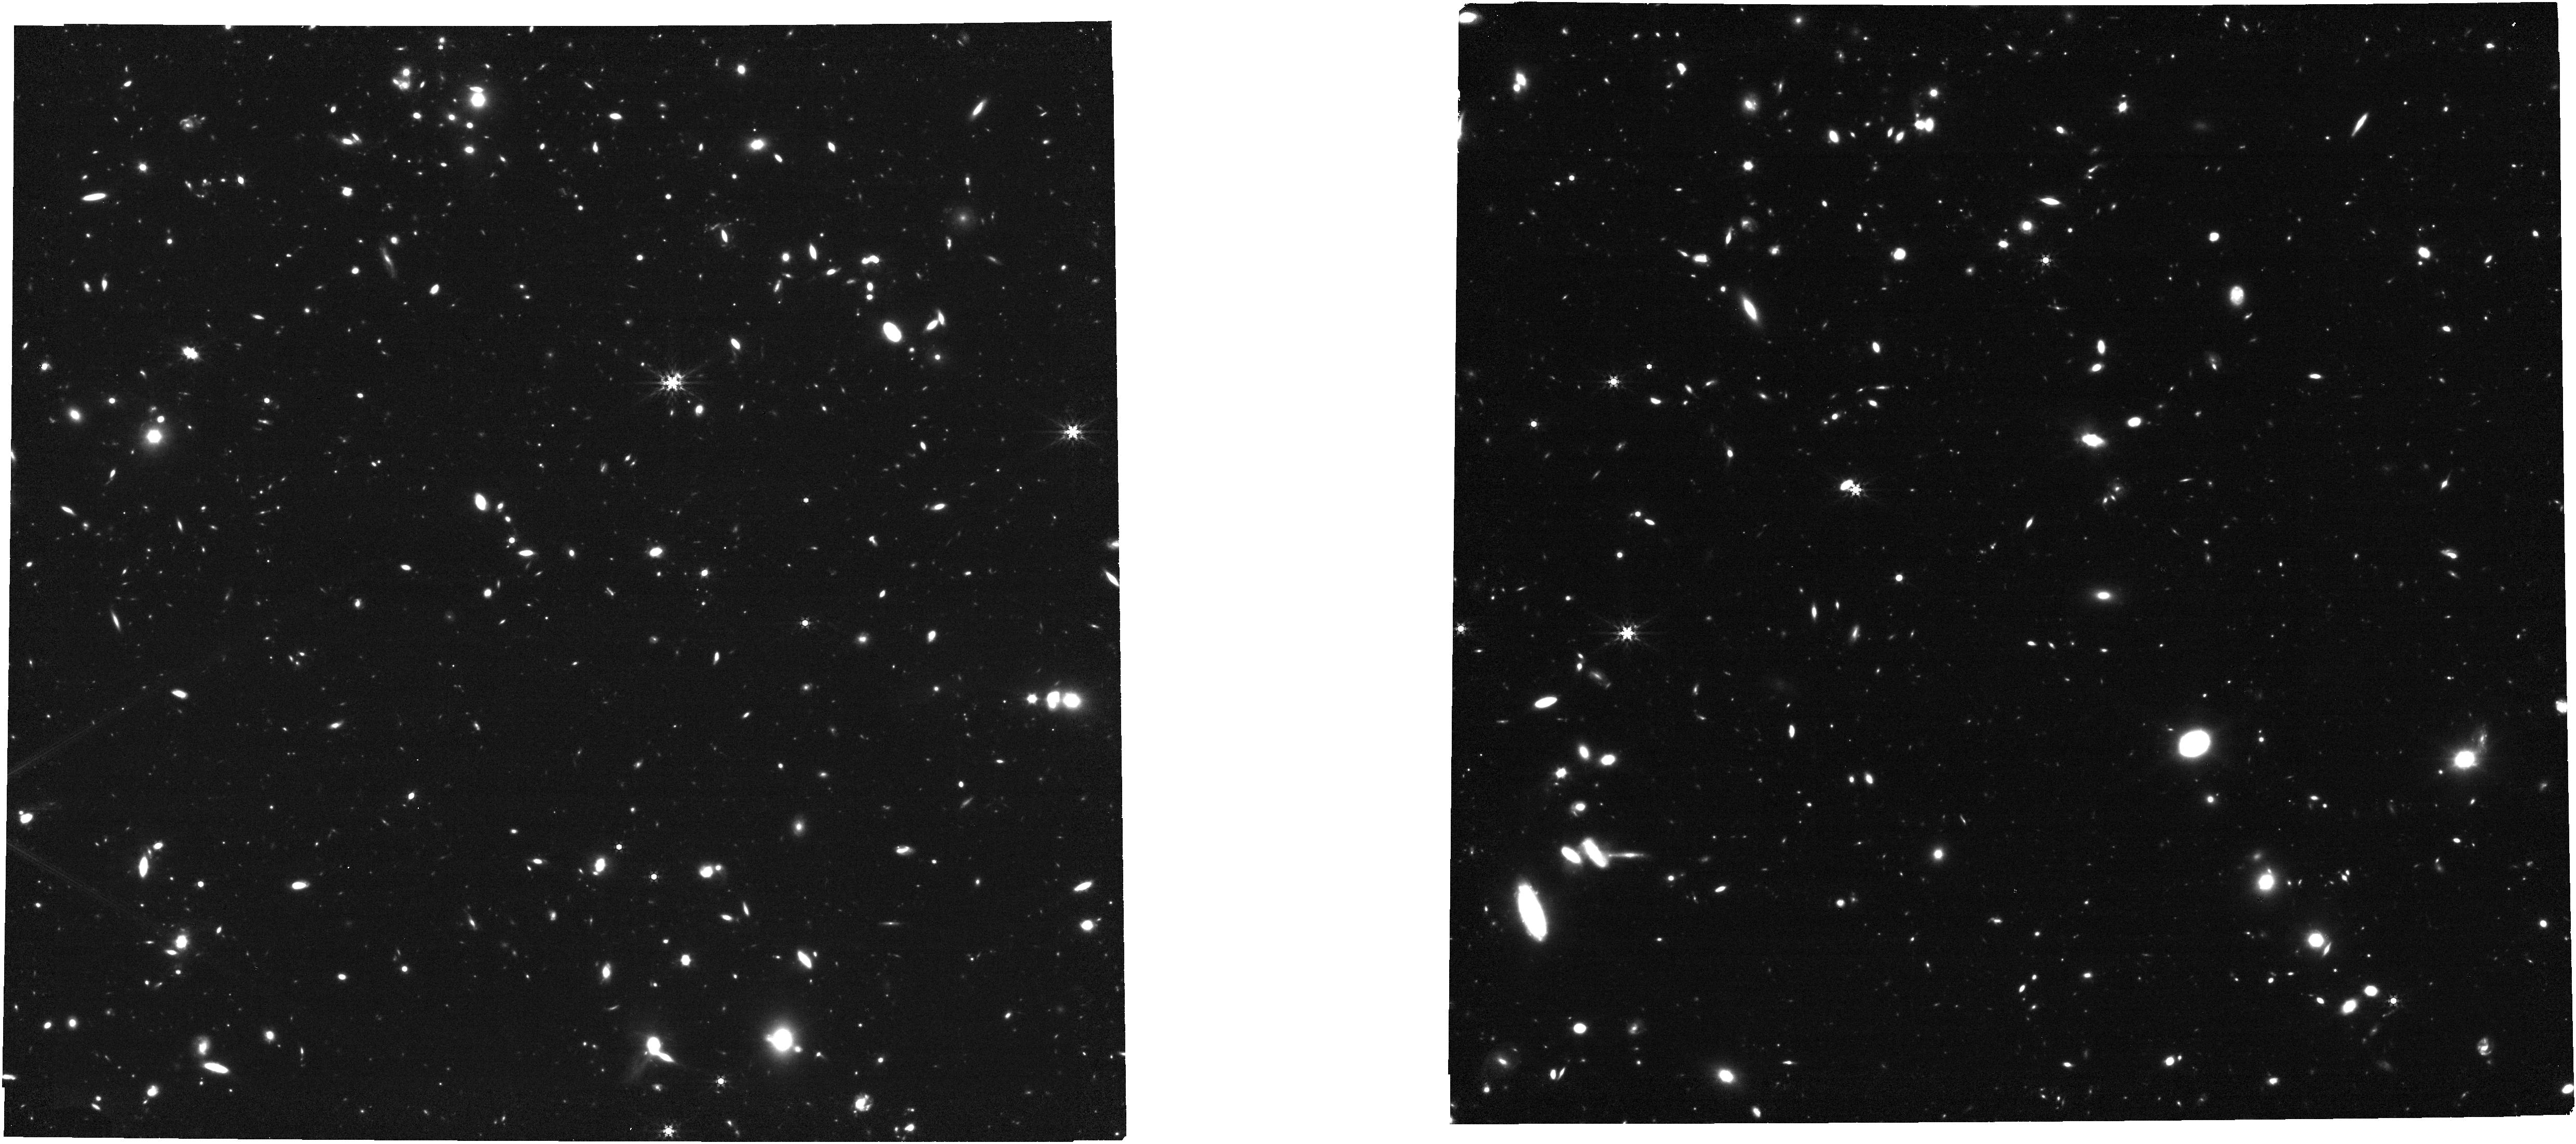
Target: SPT0311-58-NIRCAM
Instrument: NIRCAM
Filter: F444W
Exposure: 35 min
Observation ID: jw01791-o003_t002_nircam_clear-f444w

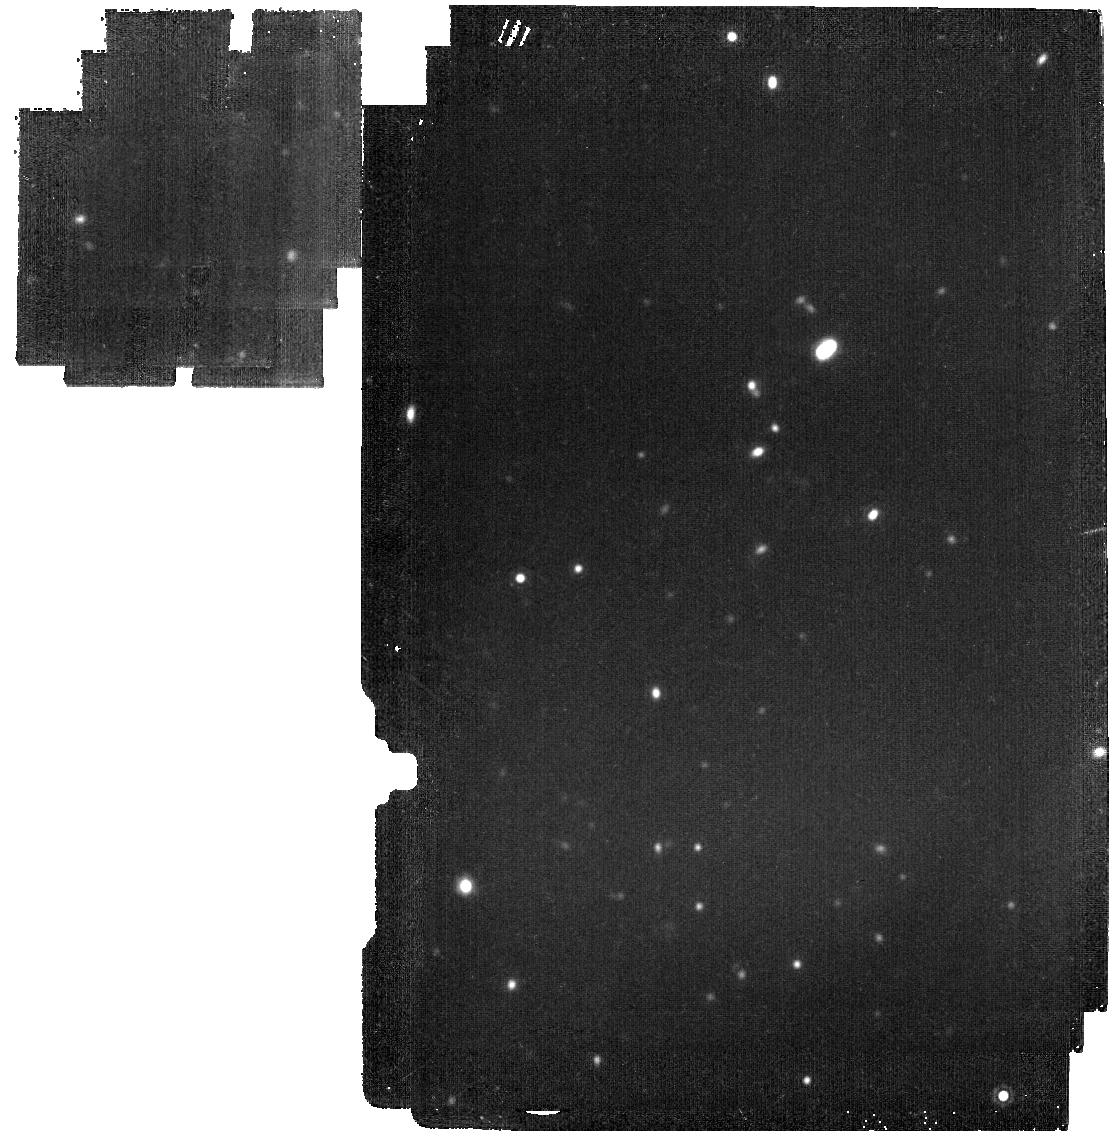
Target: SPT0311-58-CENTRALS
Instrument: MIRI
Filter: F1800W
Exposure: 19 min
Observation ID: jw01791-o002_t001_miri_f1800w

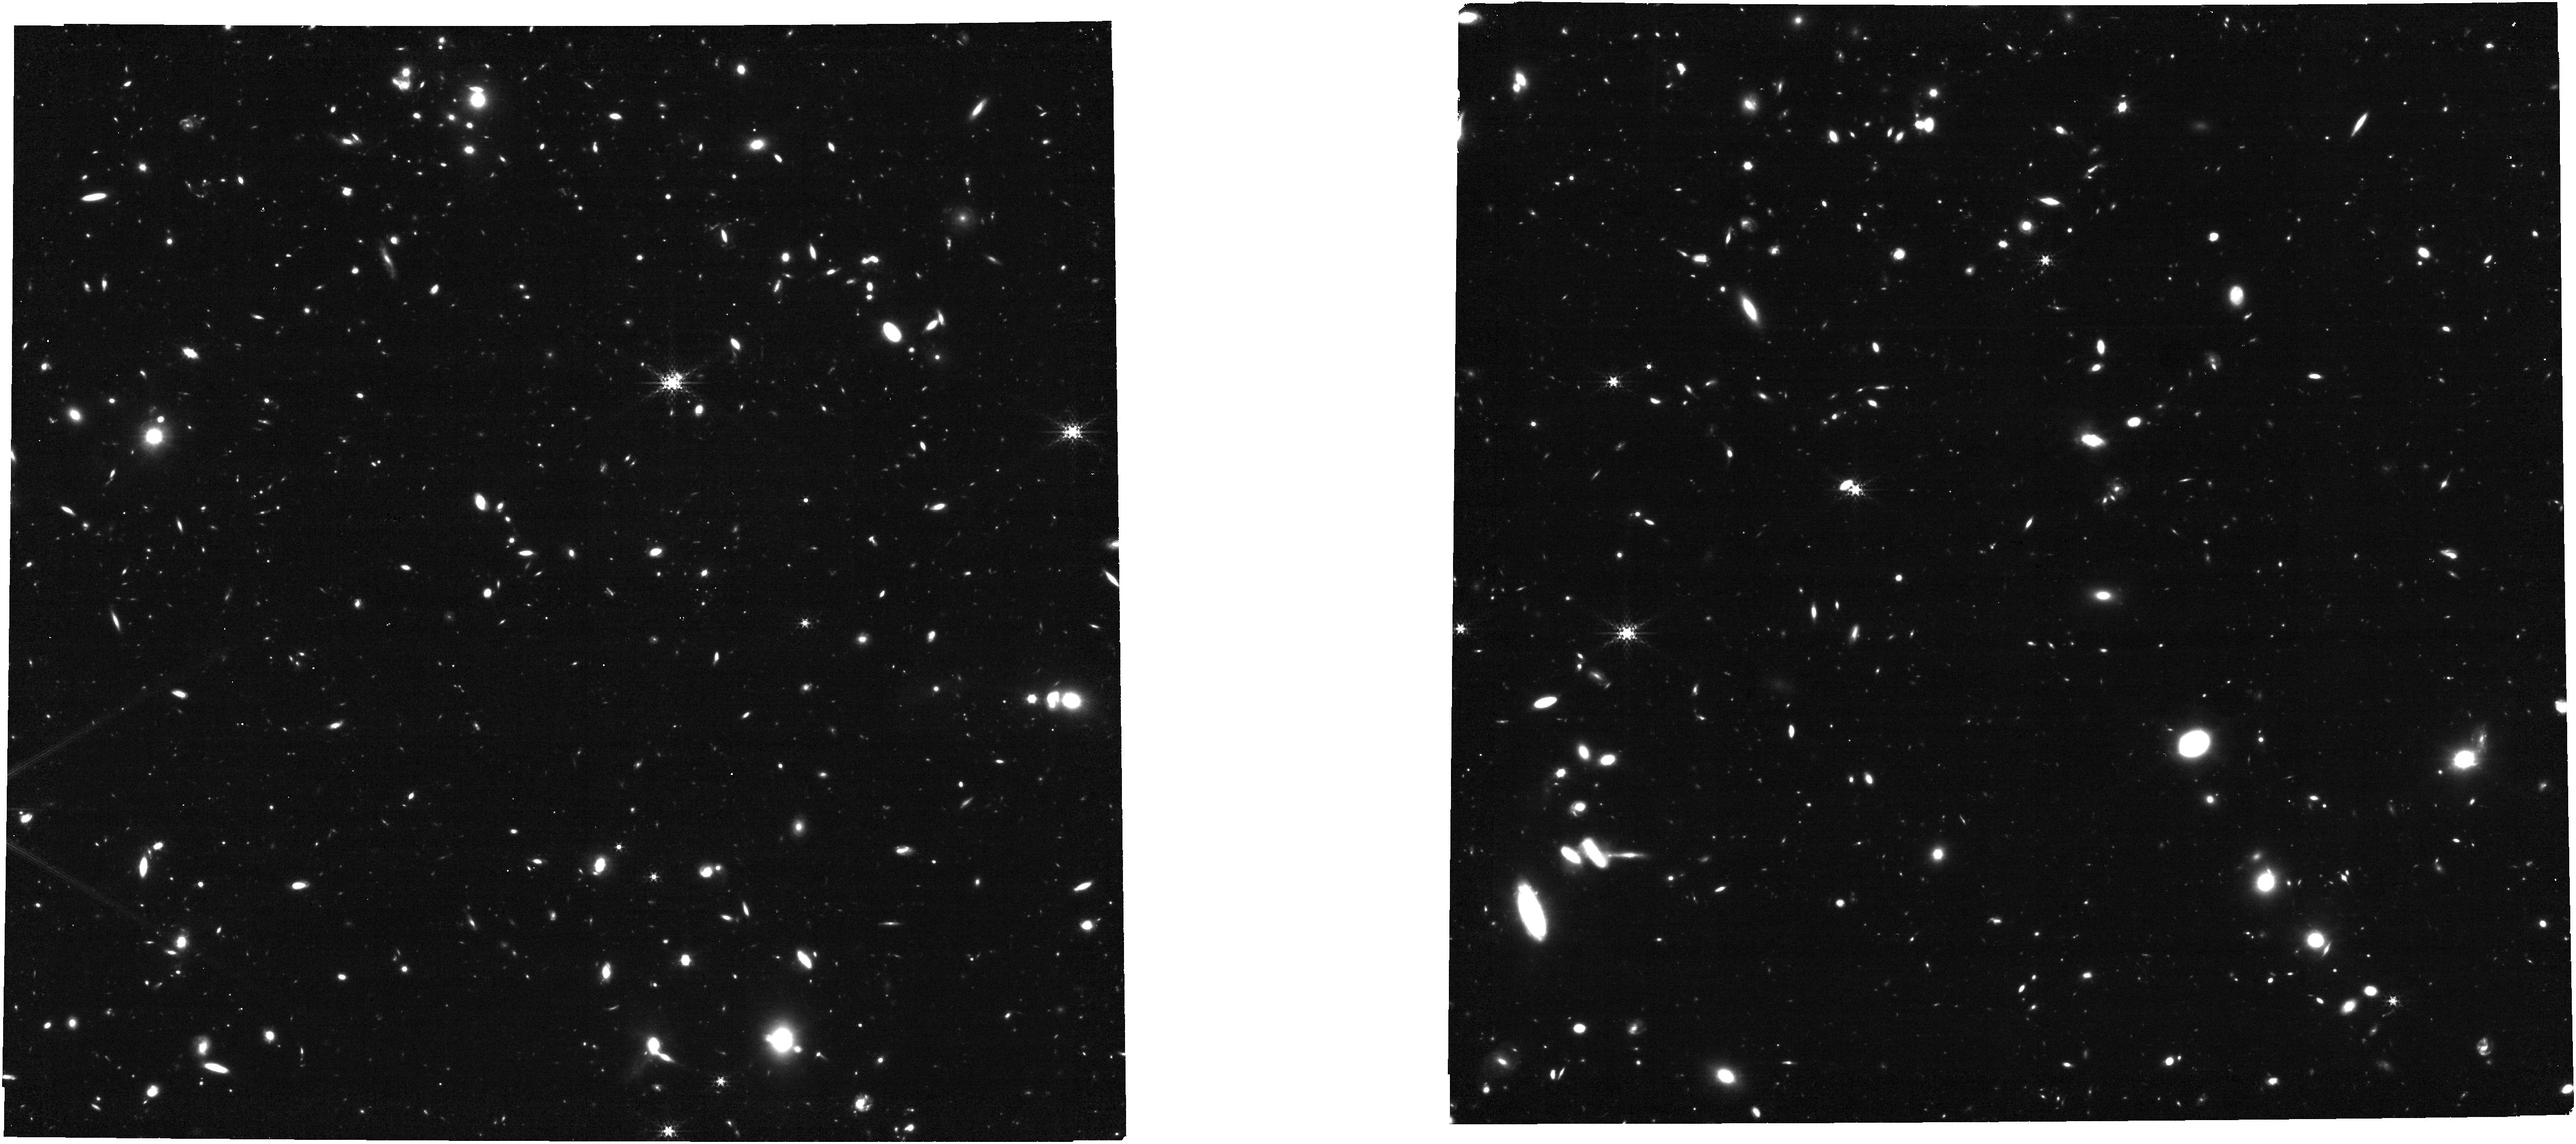
Target: SPT0311-58-NIRCAM
Instrument: NIRCAM
Filter: F335M
Exposure: 49 min
Observation ID: jw01791-o003_t002_nircam_clear-f335m

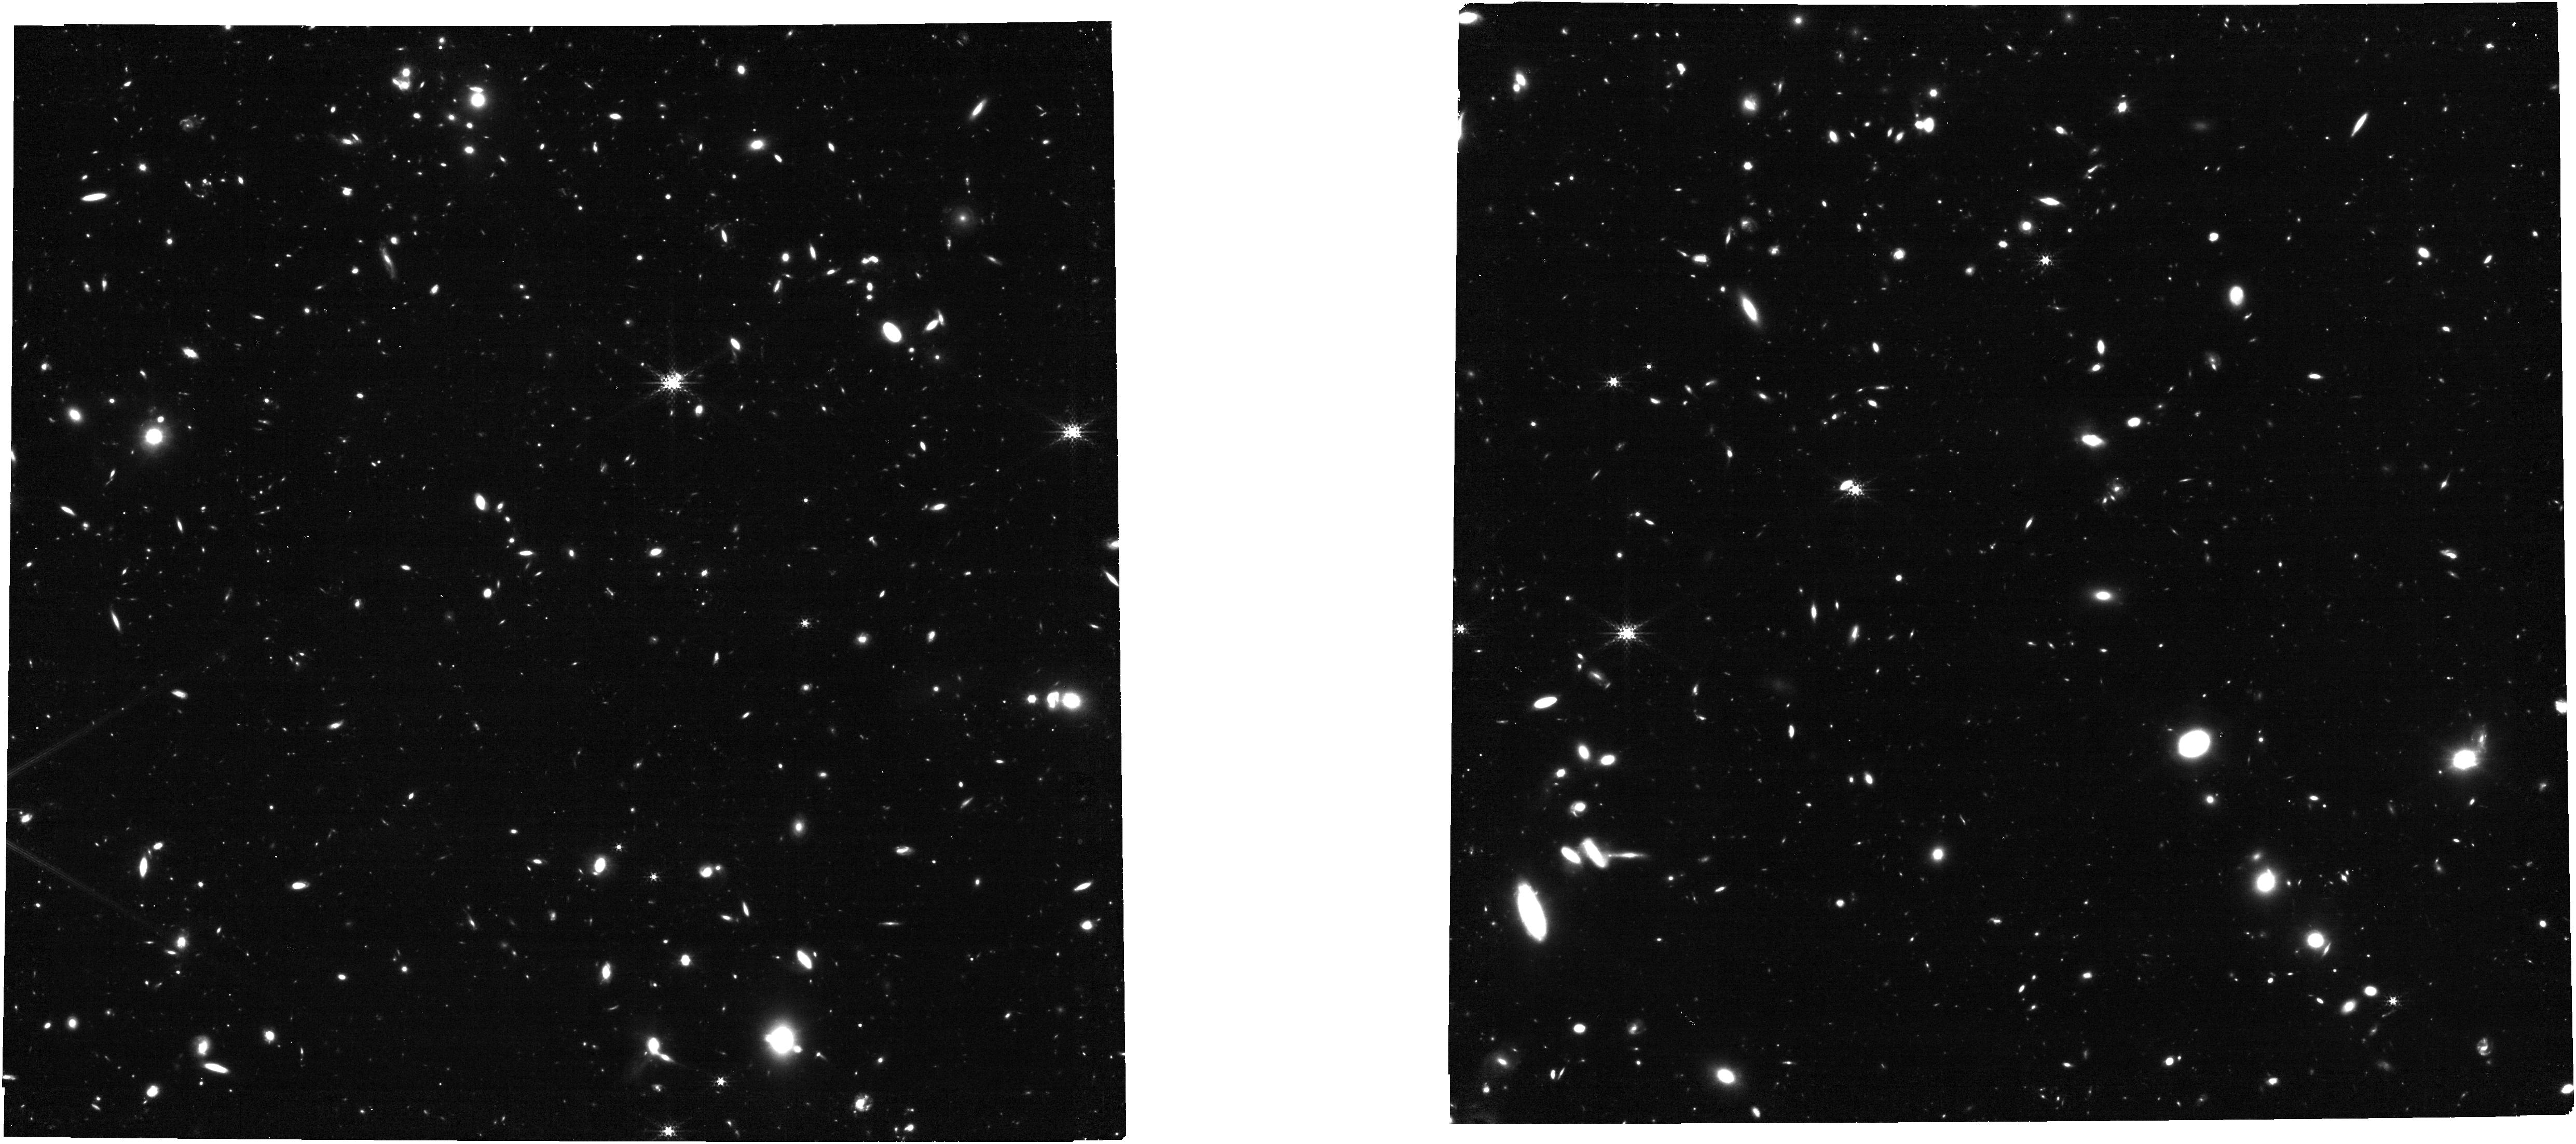
Target: SPT0311-58-NIRCAM
Instrument: NIRCAM
Filter: F300M
Exposure: 49 min
Observation ID: jw01791-o003_t002_nircam_clear-f300m

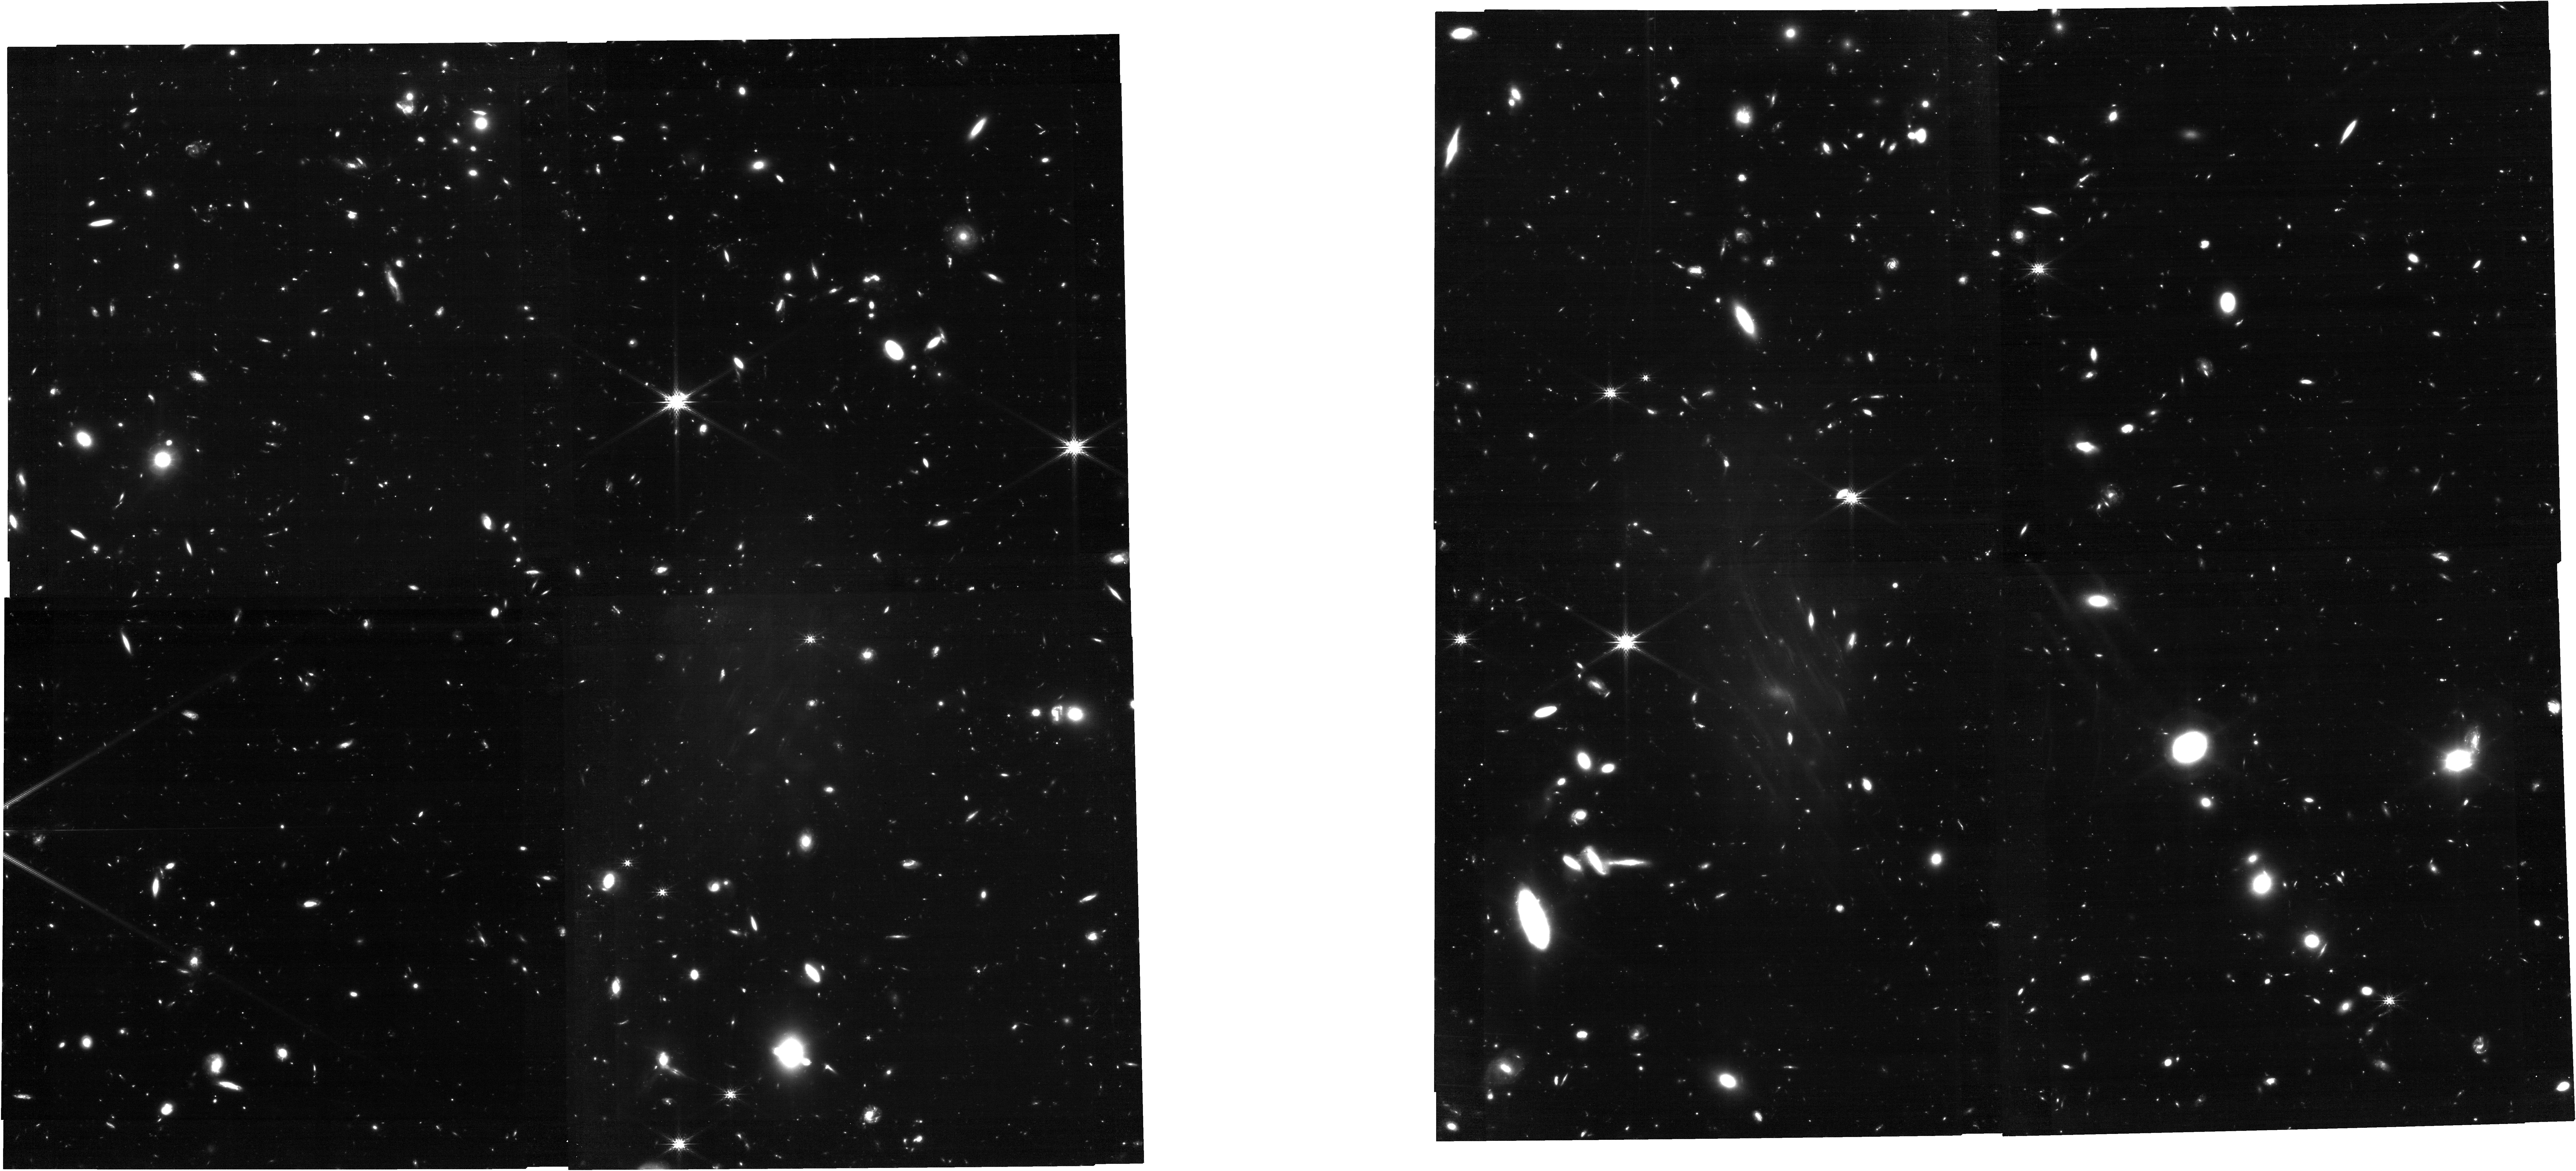
Target: SPT0311-58-NIRCAM
Instrument: NIRCAM
Filter: F200W
Exposure: 2.2 h
Observation ID: jw01791-o003_t002_nircam_clear-f200w

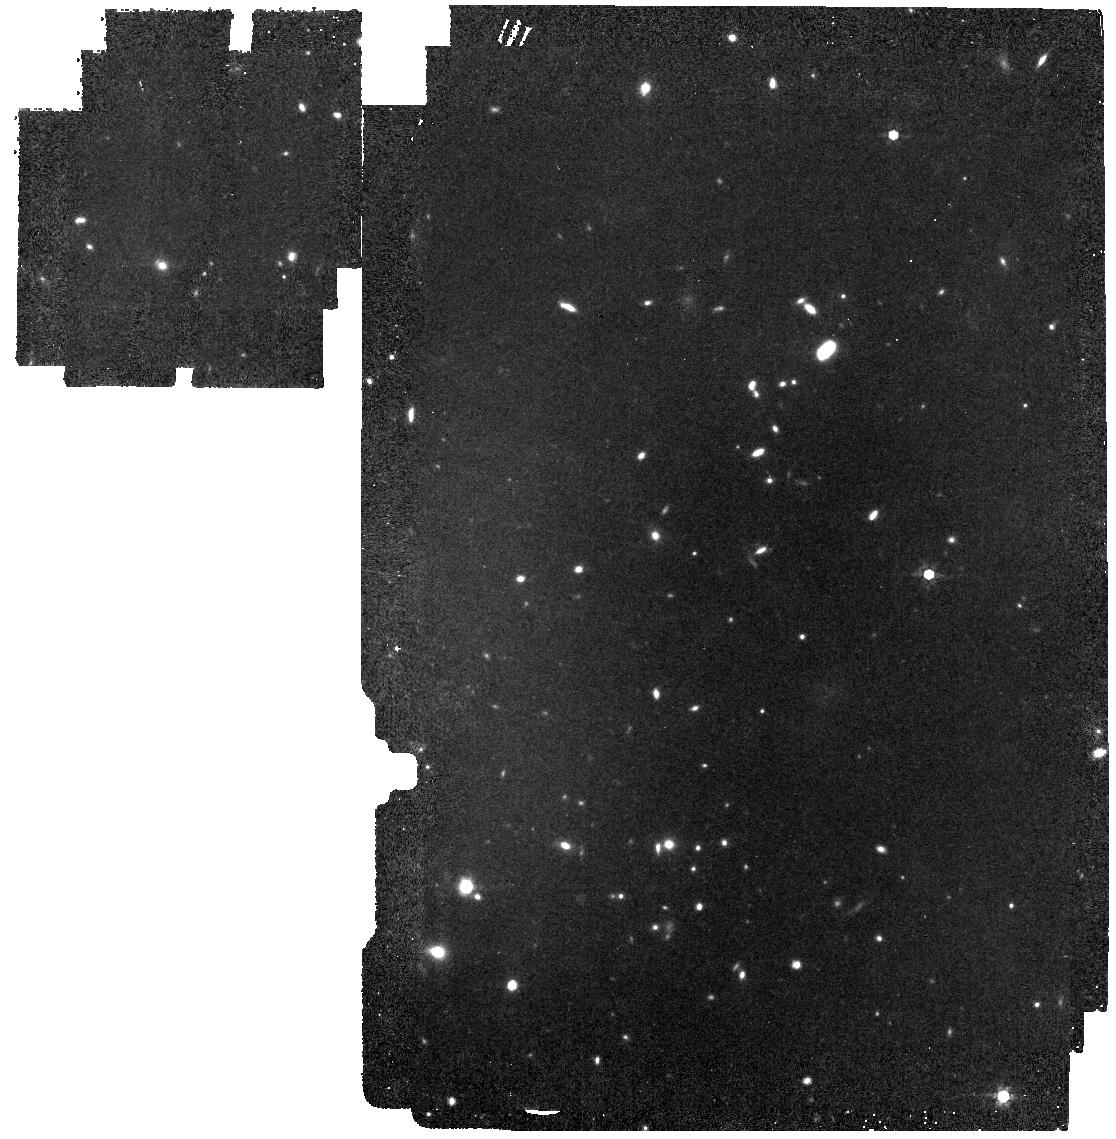
Target: SPT0311-58-CENTRALS
Instrument: MIRI
Filter: F770W
Exposure: 19 min
Observation ID: jw01791-o002_t001_miri_f770w

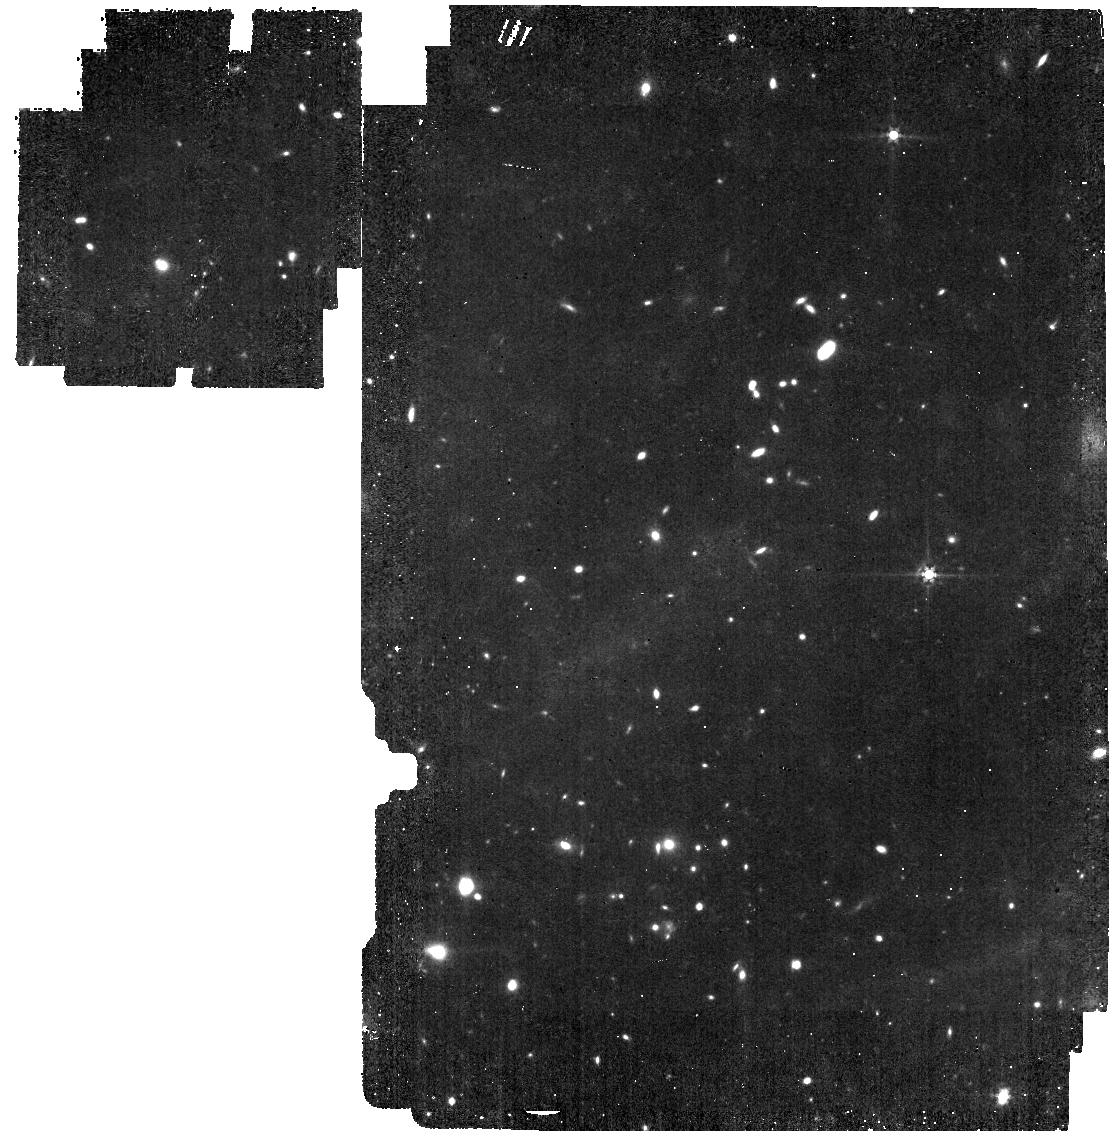
Target: SPT0311-58-CENTRALS
Instrument: MIRI
Filter: F560W
Exposure: 19 min
Observation ID: jw01791-o002_t001_miri_f560w

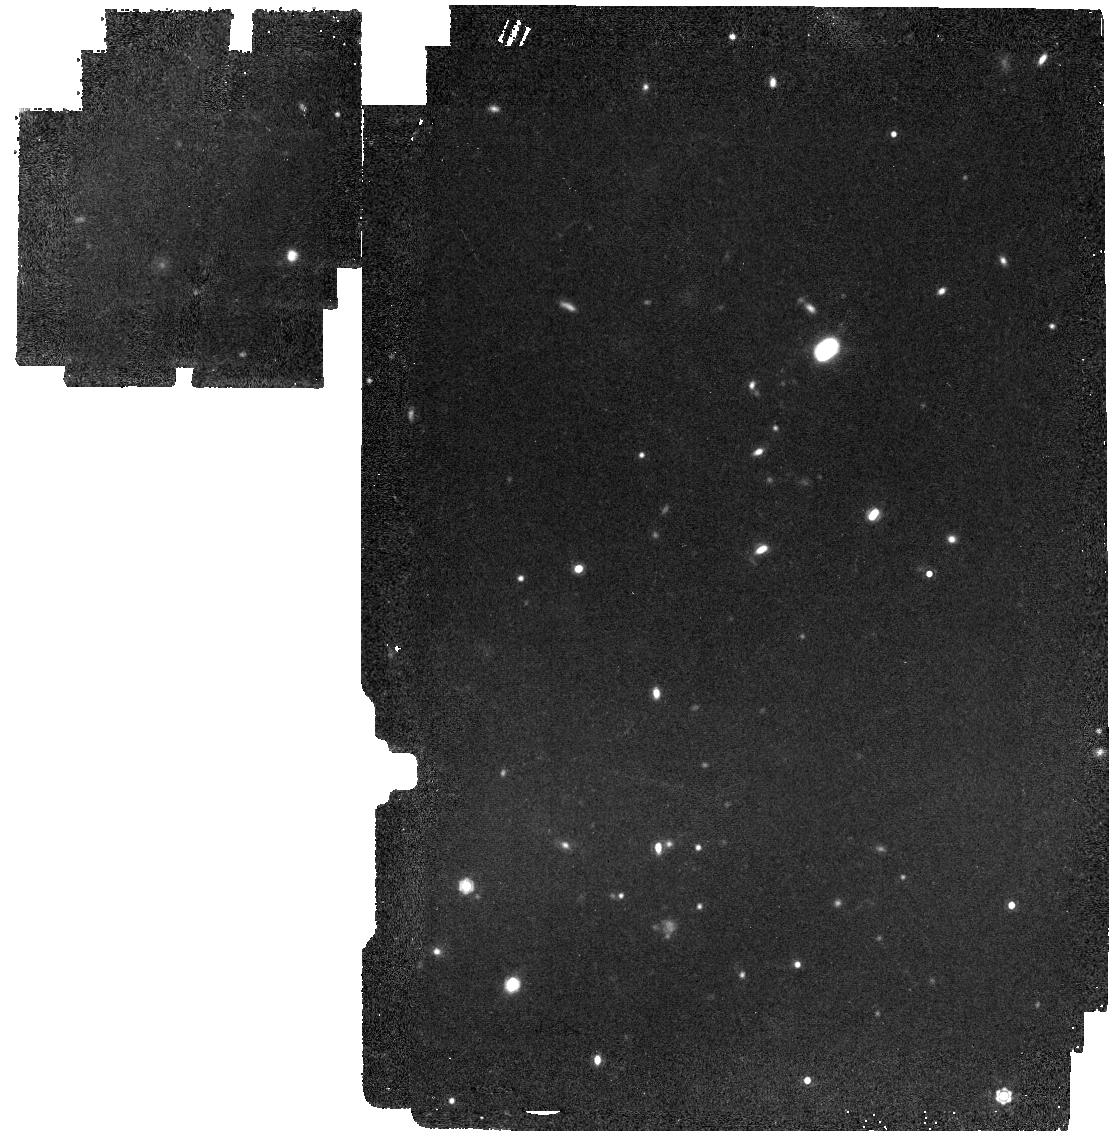
Target: SPT0311-58-CENTRALS
Instrument: MIRI
Filter: F1280W
Exposure: 19 min
Observation ID: jw01791-o002_t001_miri_f1280w

The Early Assembly History of the Most Massive Halo in the Reionization Era (PI: Spilker, Justin)

We propose to measure accurate stellar masses and formation histories in the most massive halo known in the epoch of reionziation, SPT0311-58 at z=6.900. The structure is anchored by the most distant dust-rich galaxies known, a pair of ultramassive merging galaxies resolved into a chaotic and clumpy rapidly-assembling structure at 0.05" resolution with ALMA. Individual 300pc-size regions within these galaxies span the gamut of galaxy properties seen in the reionization epoch from UV-luminous to totally dust-obscured. Even counting only the currently known spectroscopically-confirmed galaxies, the minimum halo mass is ~10^13Msun just 800Myr after the Big Bang, more than an order of magnitude greater than any other overdensity found at z>6 and among the most massive halos expected over an area of thousands of square degrees. This structure offers the unique chance to understand the formation of an extreme peak in the primordial density field and the role of environment in the early evolution of massive galaxies. Using inexpensive and comprehensive NIRCam and MIRI imaging, we propose to measure accurate stellar masses and assembly histories of these galaxies on sub-kpc scales, constrain the very earliest z>10 formation history, and map out the wider environment of this benchmark system. The combination of the unique high-resolution ALMA data, very deep HST imaging, and the proposed JWST data will allow a full characterization of the stars, gas, dust, and star formation in this cosmologically important halo of primordial starburst galaxies, well into the epoch of reionization.